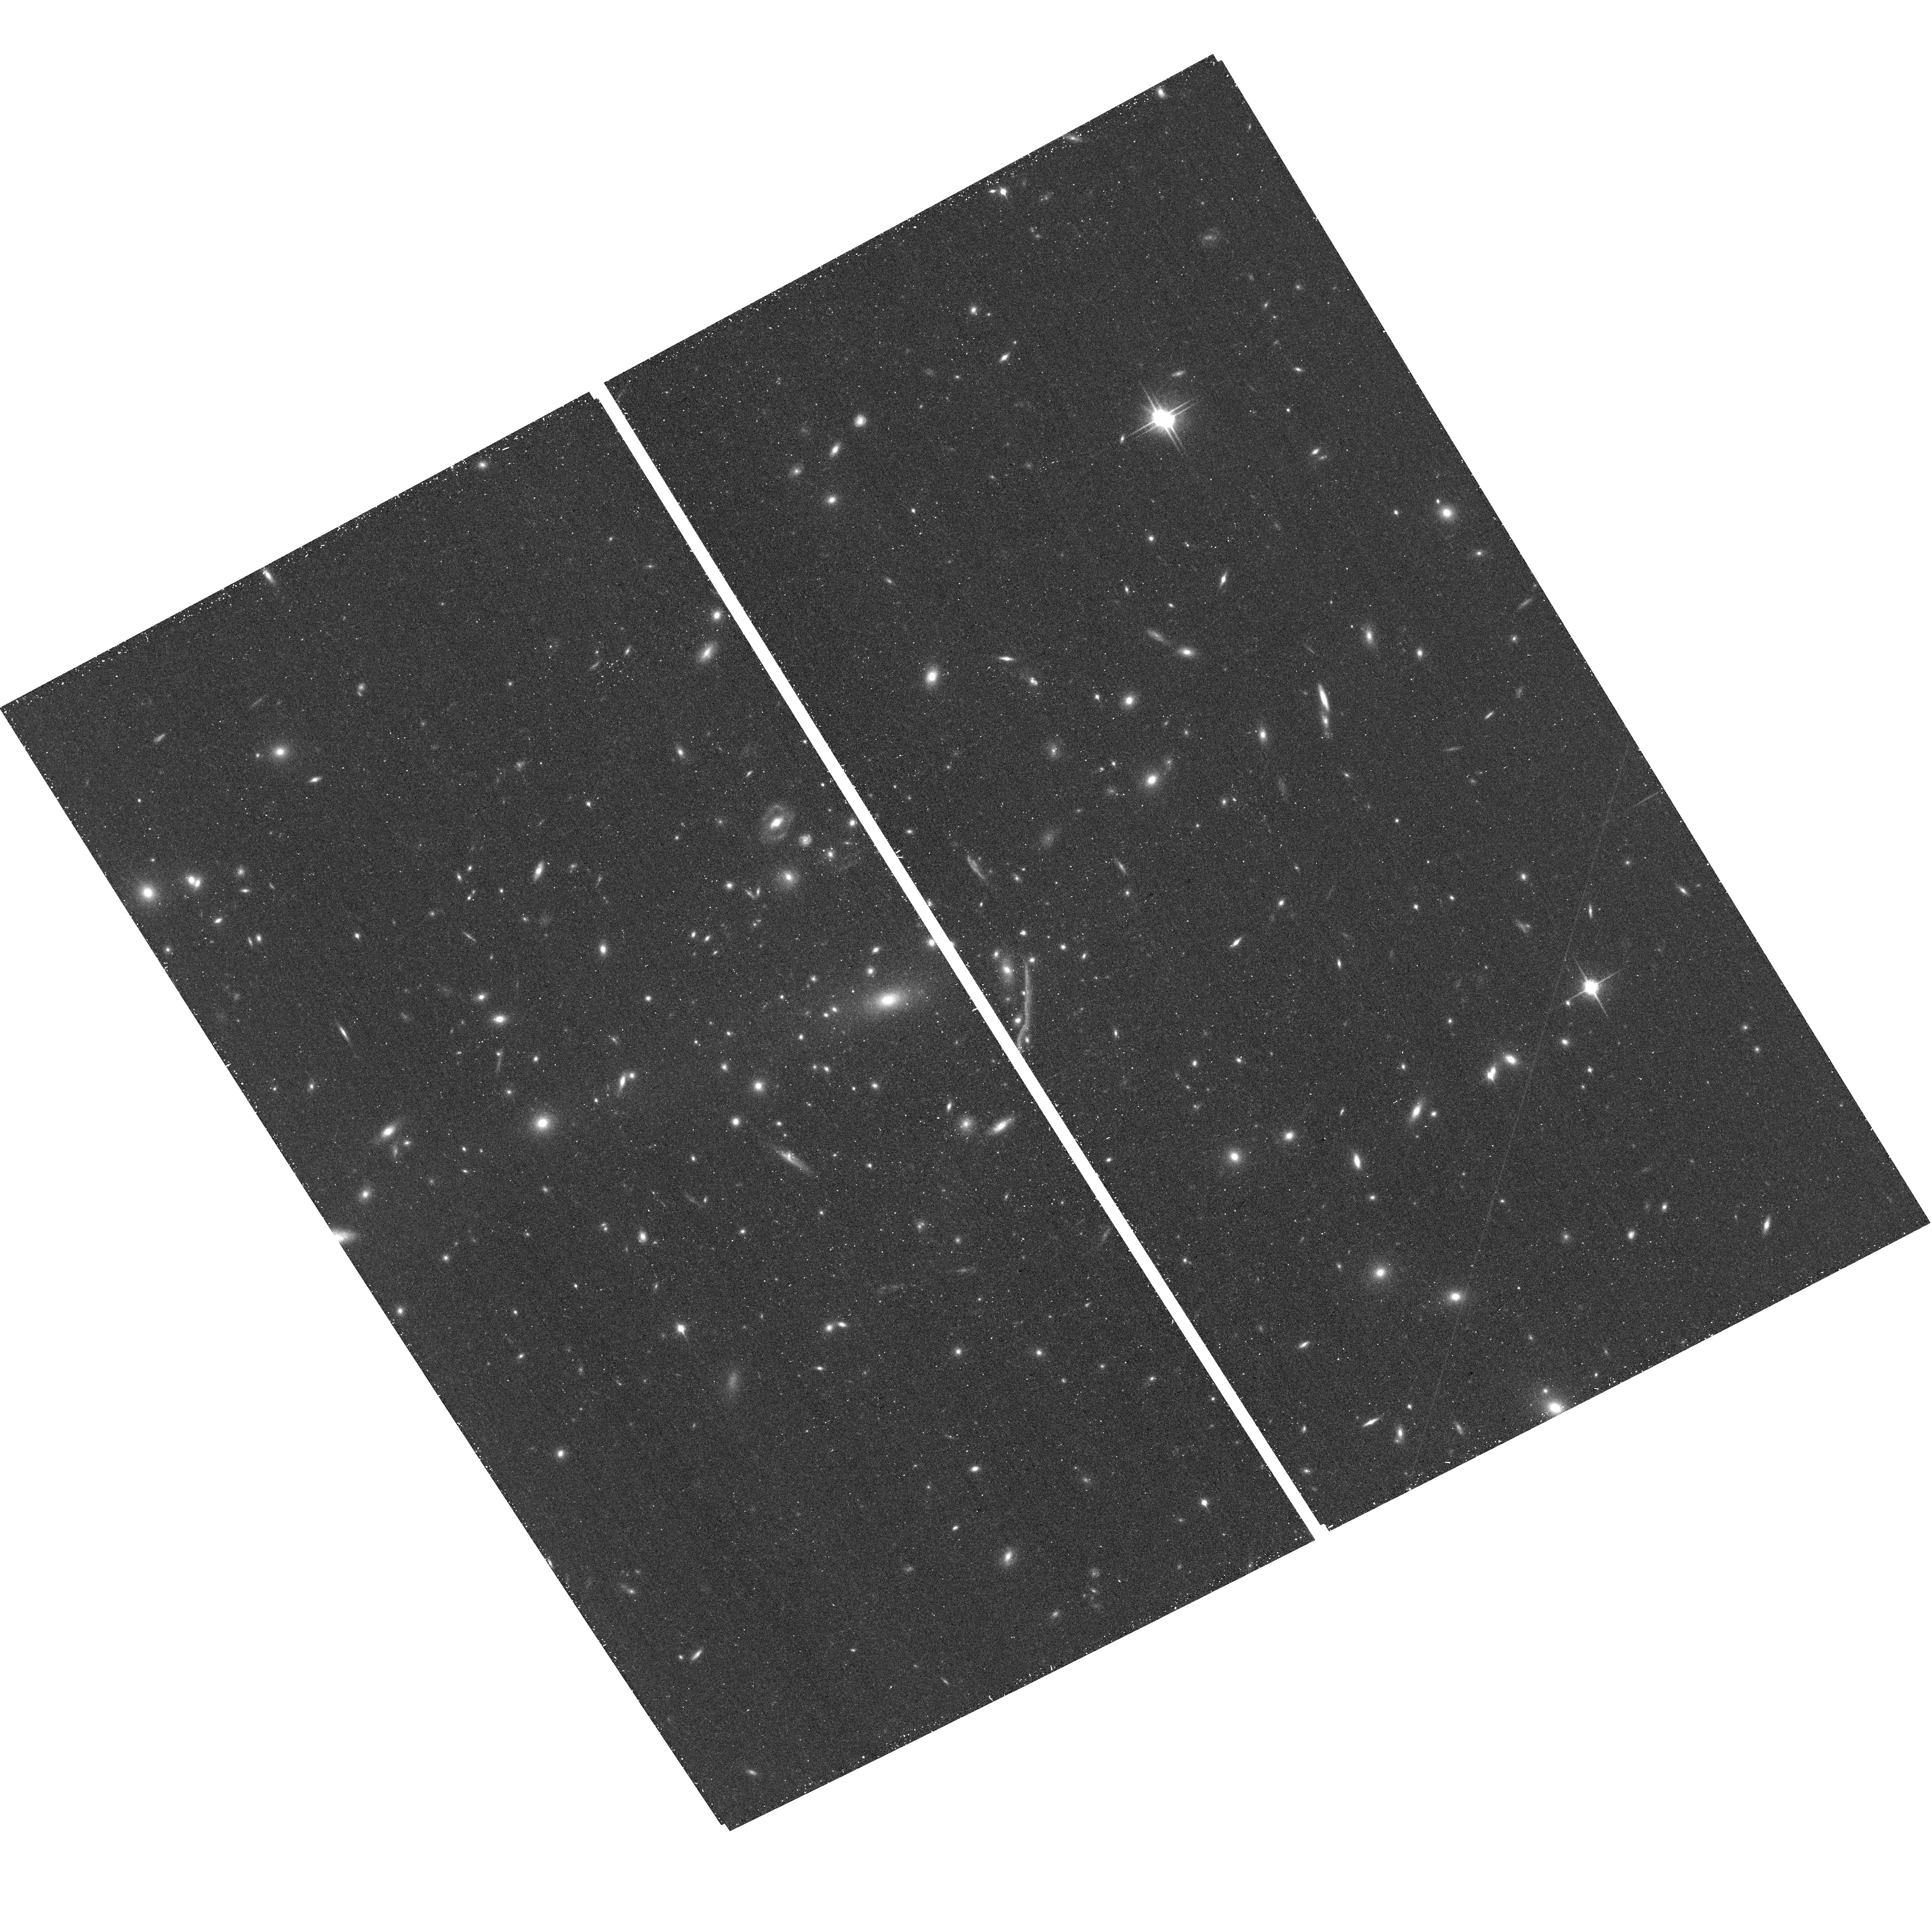
Target: MACS1206-0848. Instrument: ACS/WFC. Filter: F850LP. Exposure: 18 min. Observation ID: hst_12069_b7_acs_wfc_f850lp_jbf6b7

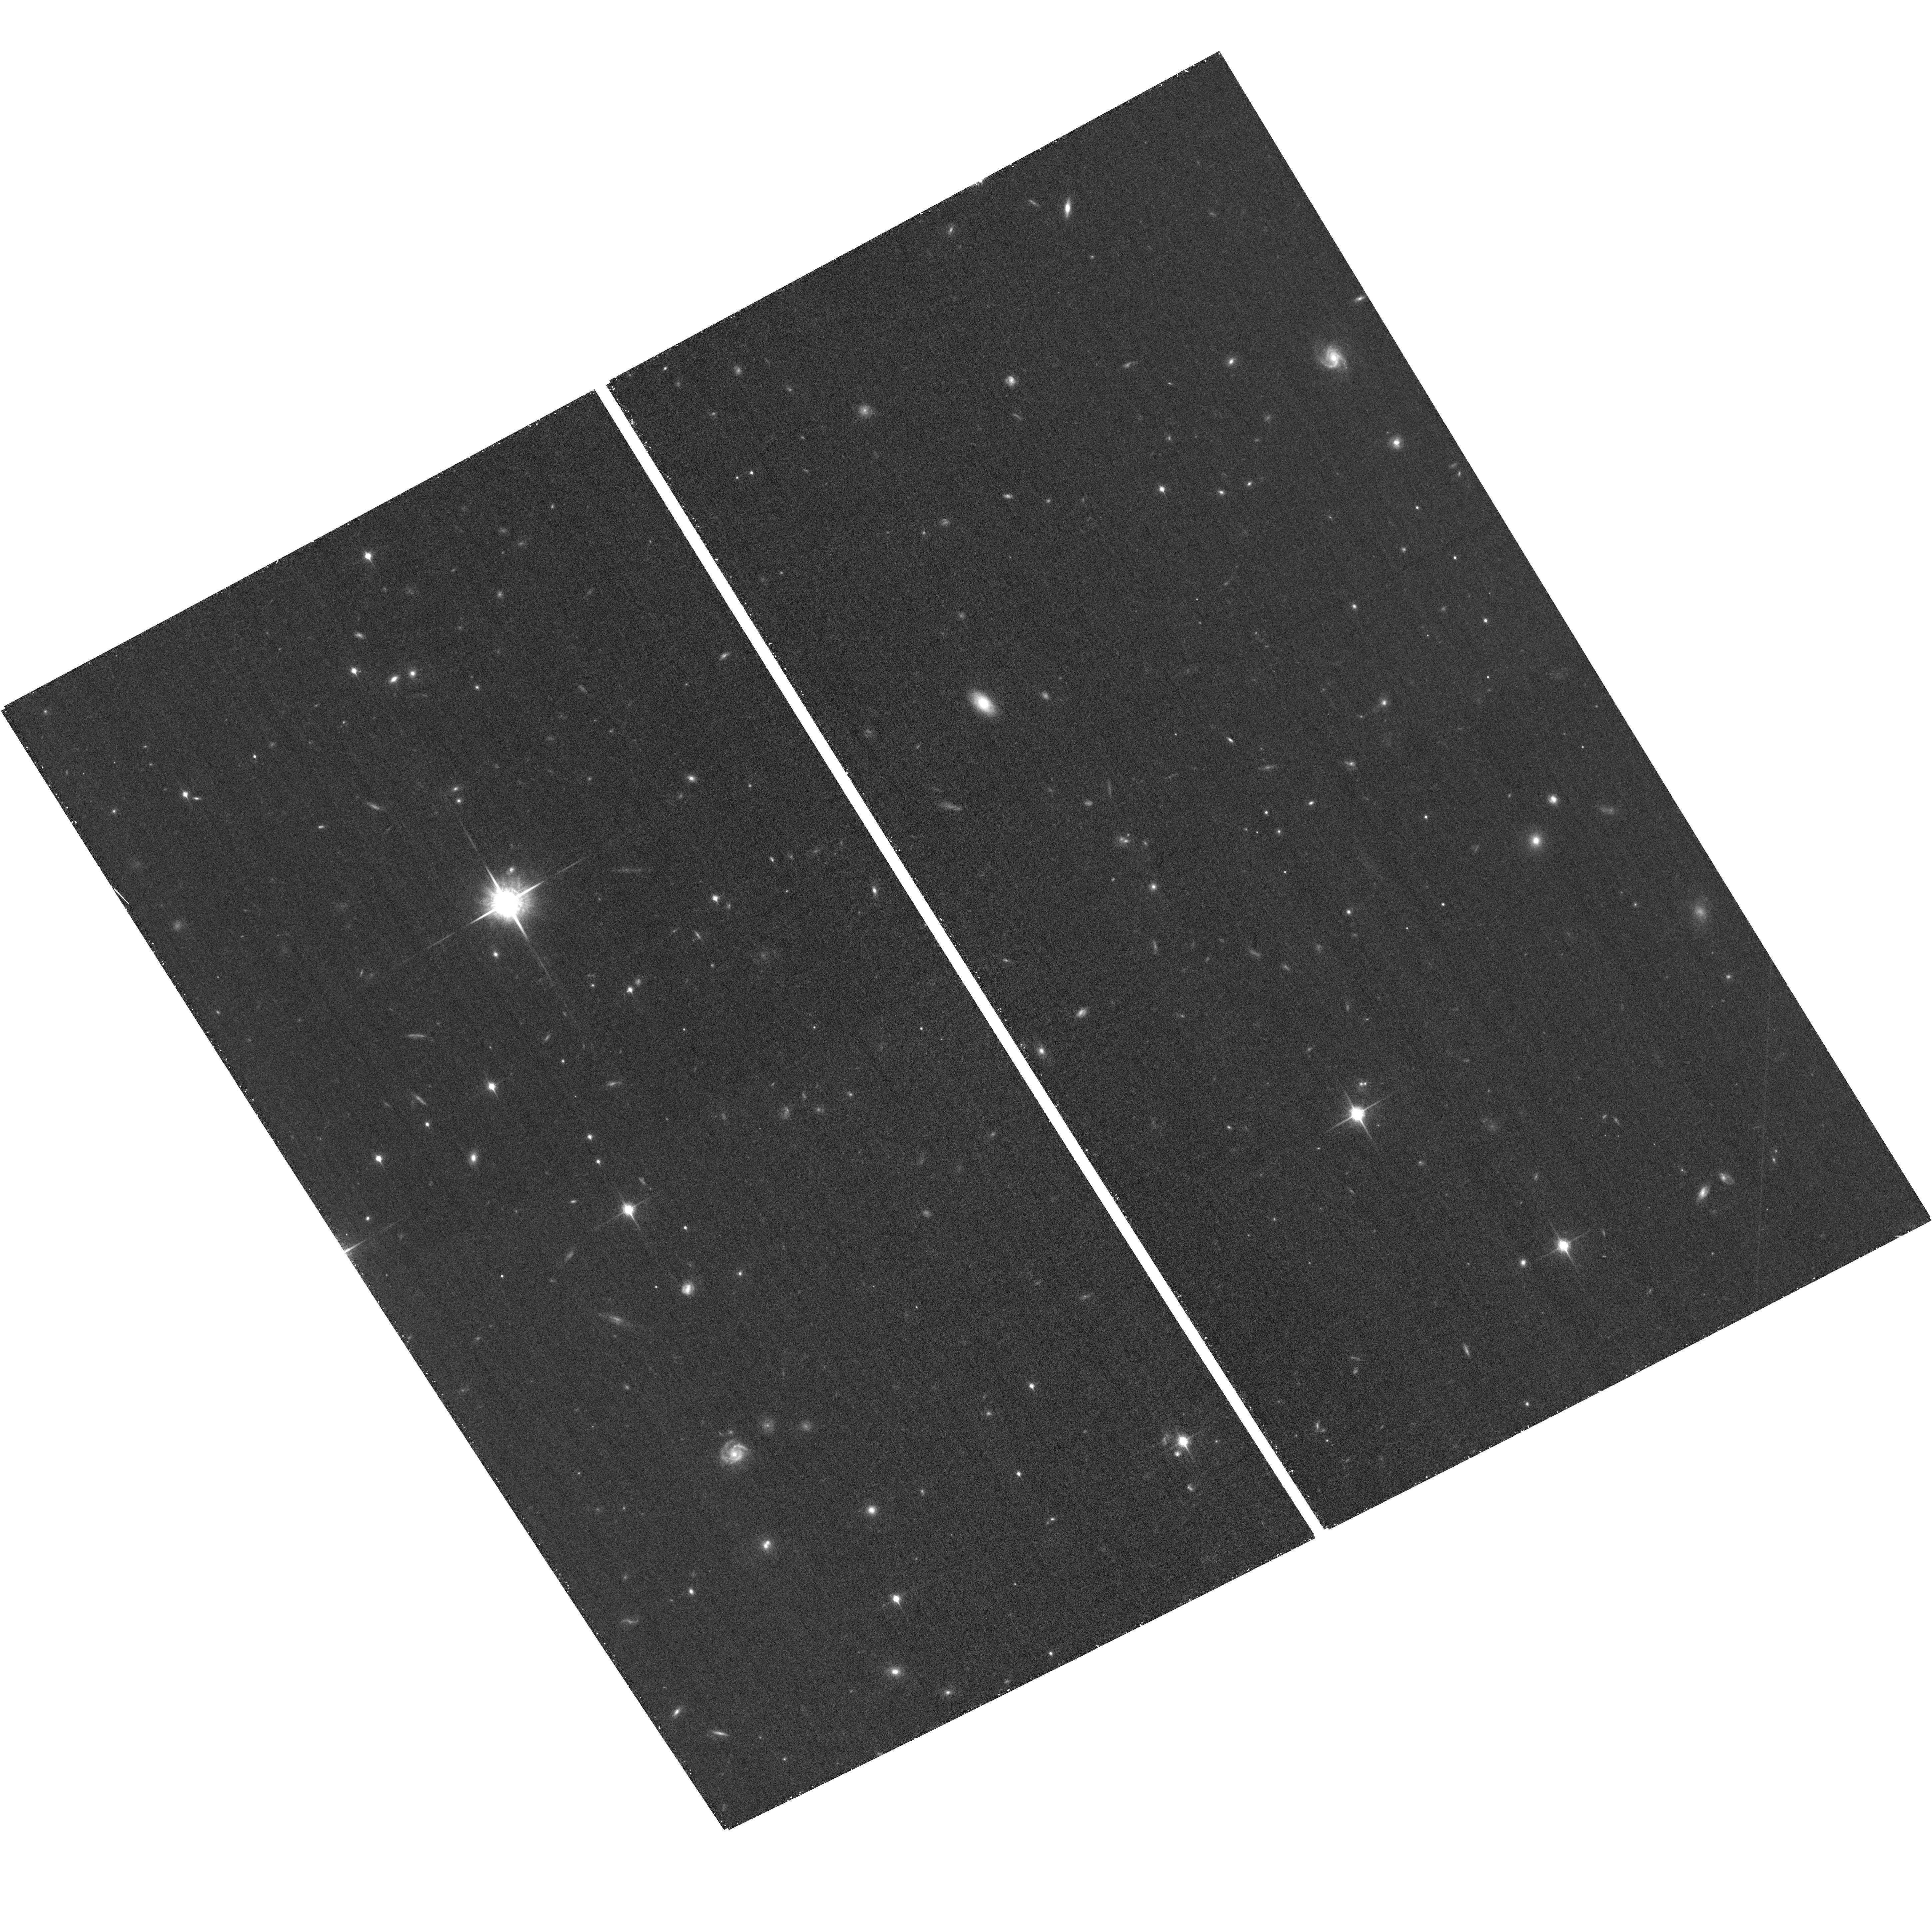
Target: MACS1206-0848-ACSPAR2. Instrument: ACS/WFC. Filter: F850LP. Exposure: 26 min. Observation ID: hst_12069_b1_acs_wfc_f850lp_jbf6b1

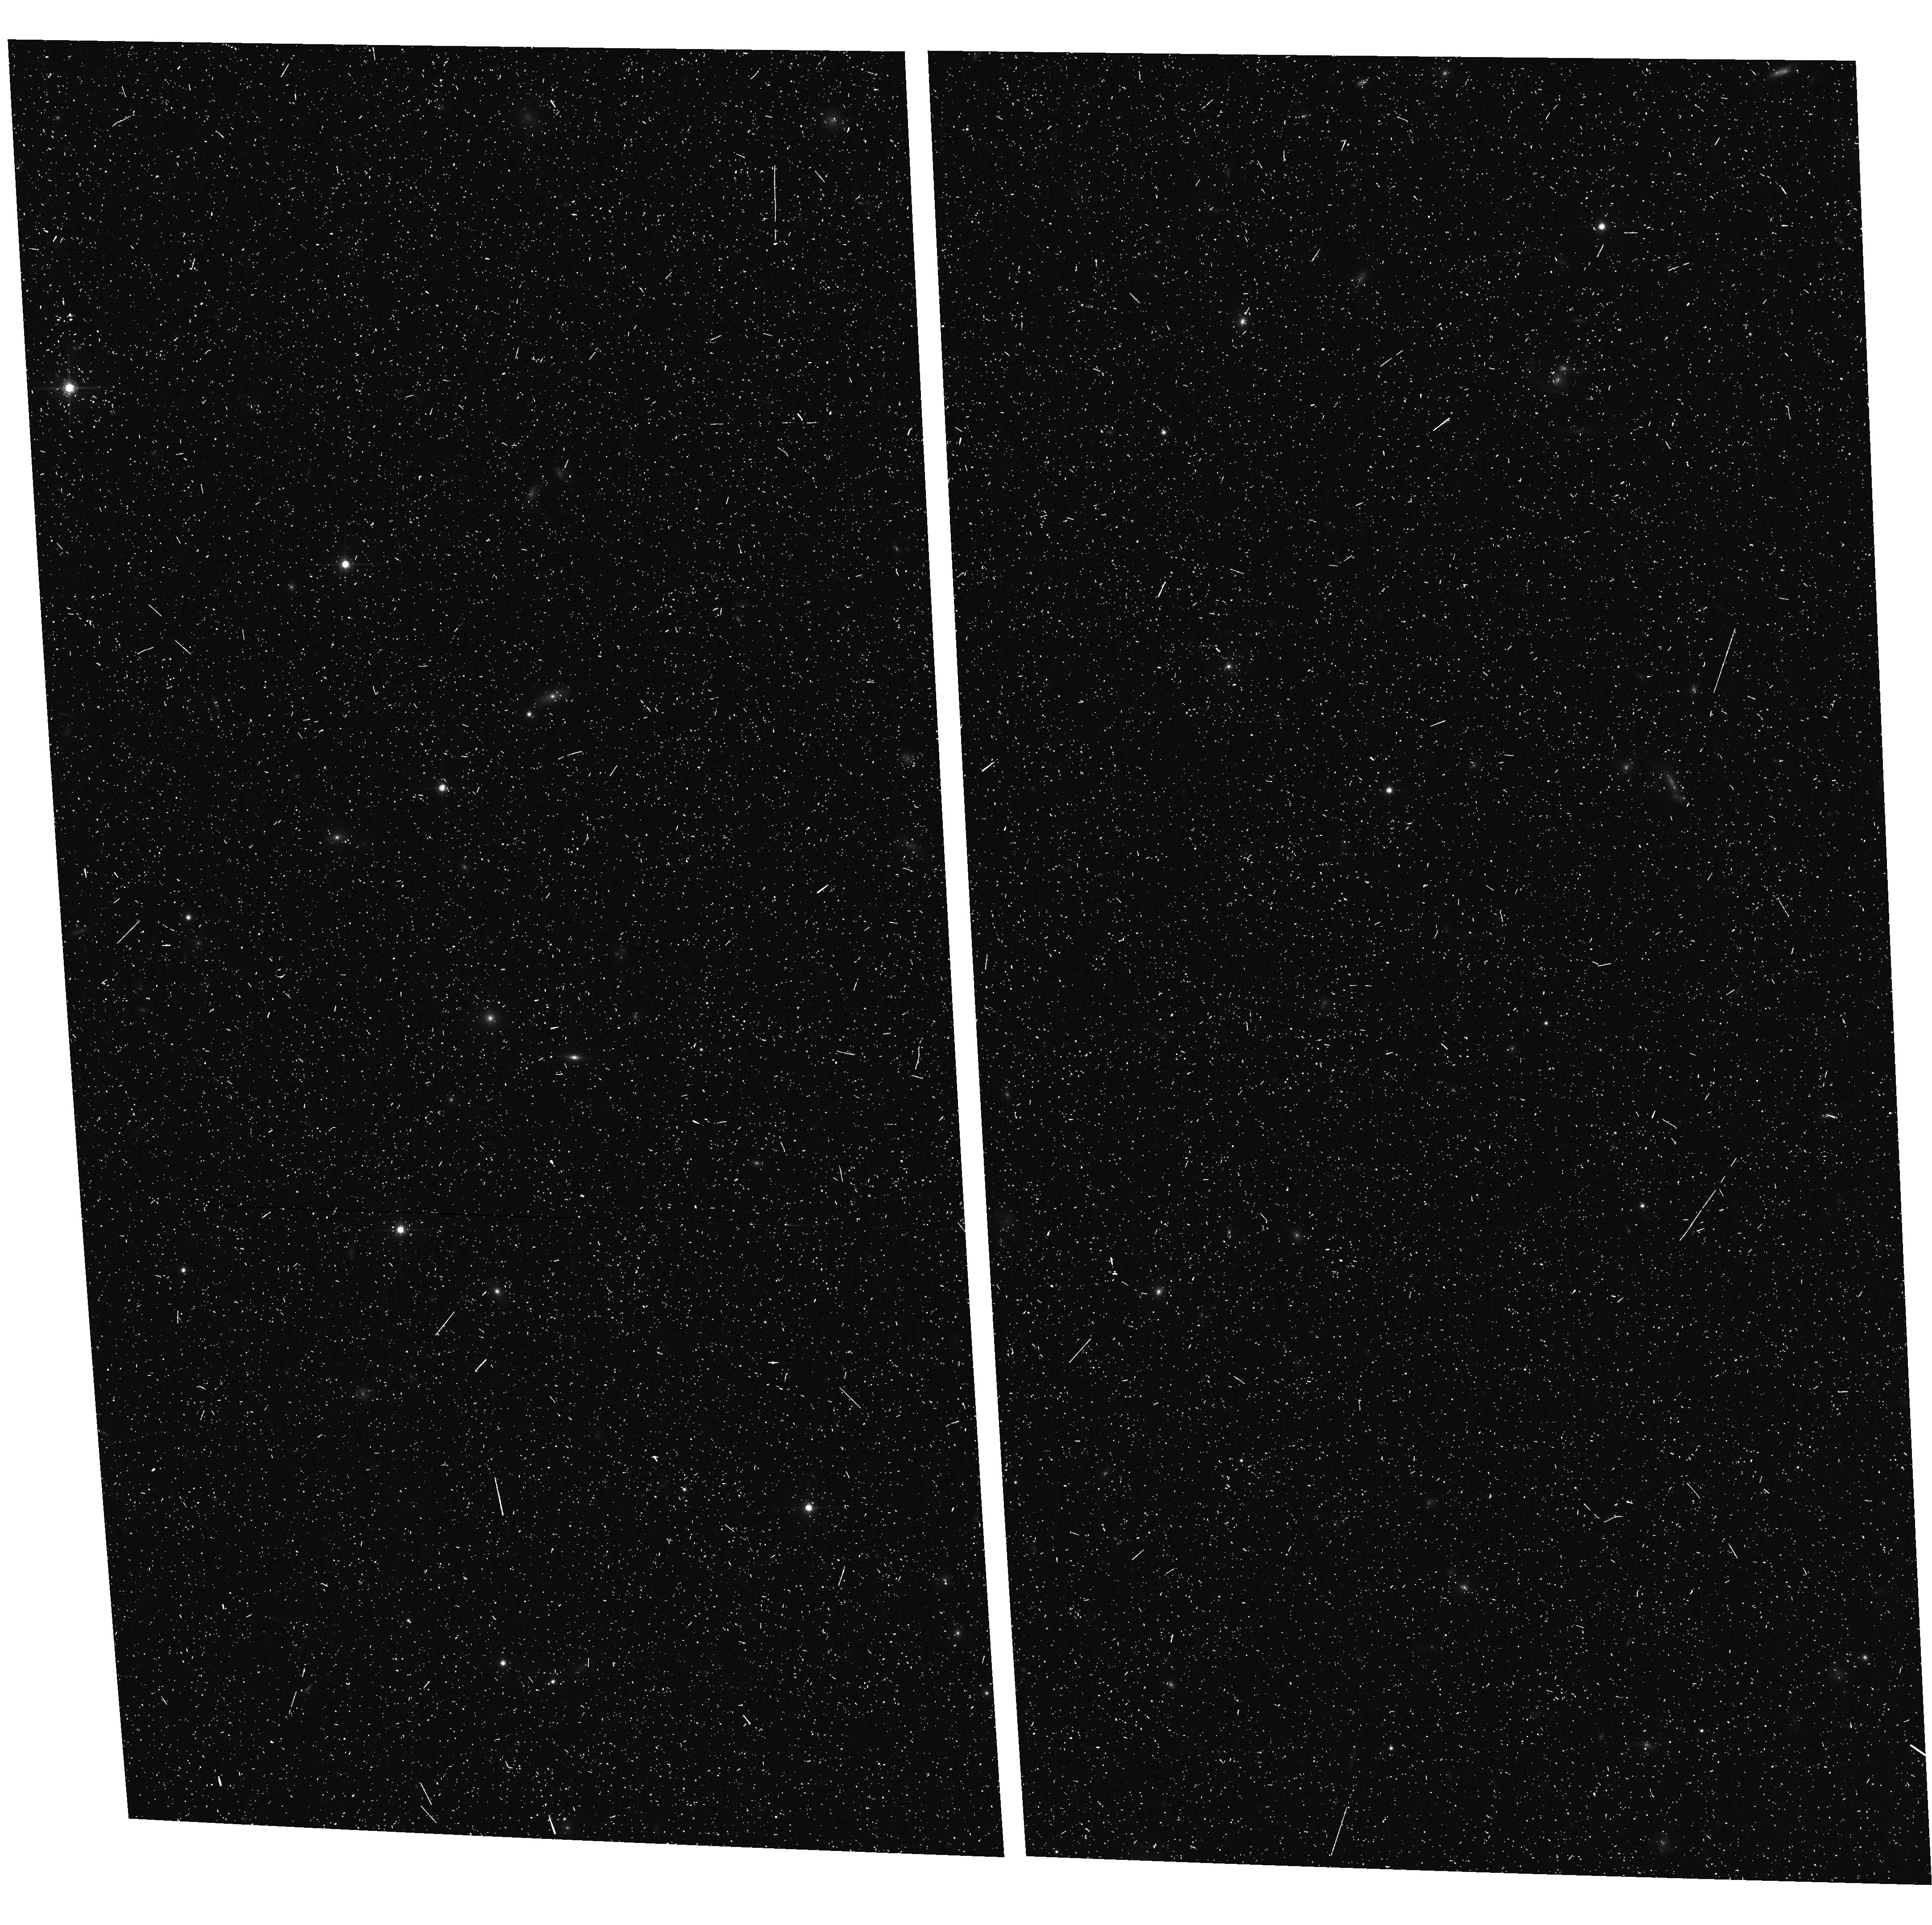
Target: MACS1206-0848-ACSPAR1. Instrument: ACS/WFC. Filter: F775W. Exposure: 8 min. Observation ID: hst_12069_a4_acs_wfc_f775w_jbf6a4

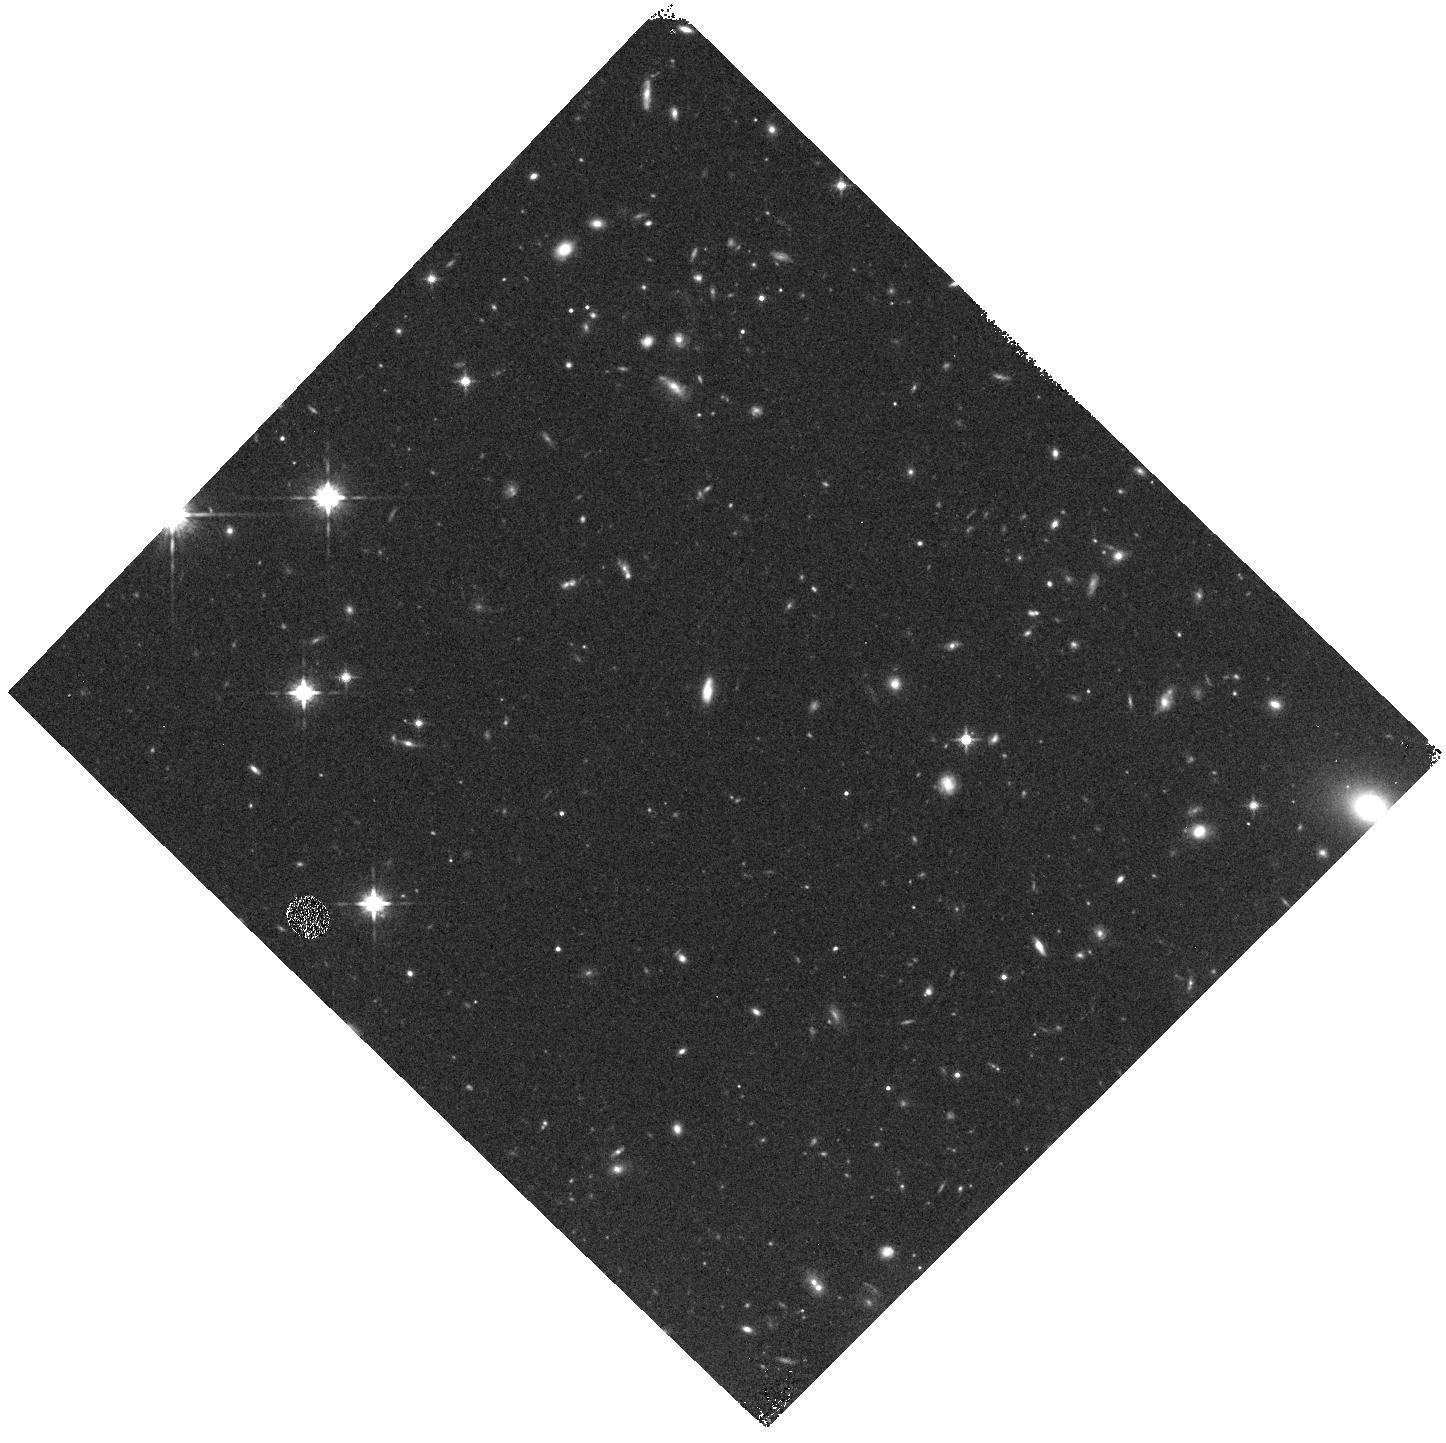
Target: MACS1206-0848-WFC3PAR1. Instrument: WFC3/IR. Filter: F125W. Exposure: 12 min. Observation ID: hst_12069_a0_wfc3_ir_f125w_ibf6a0

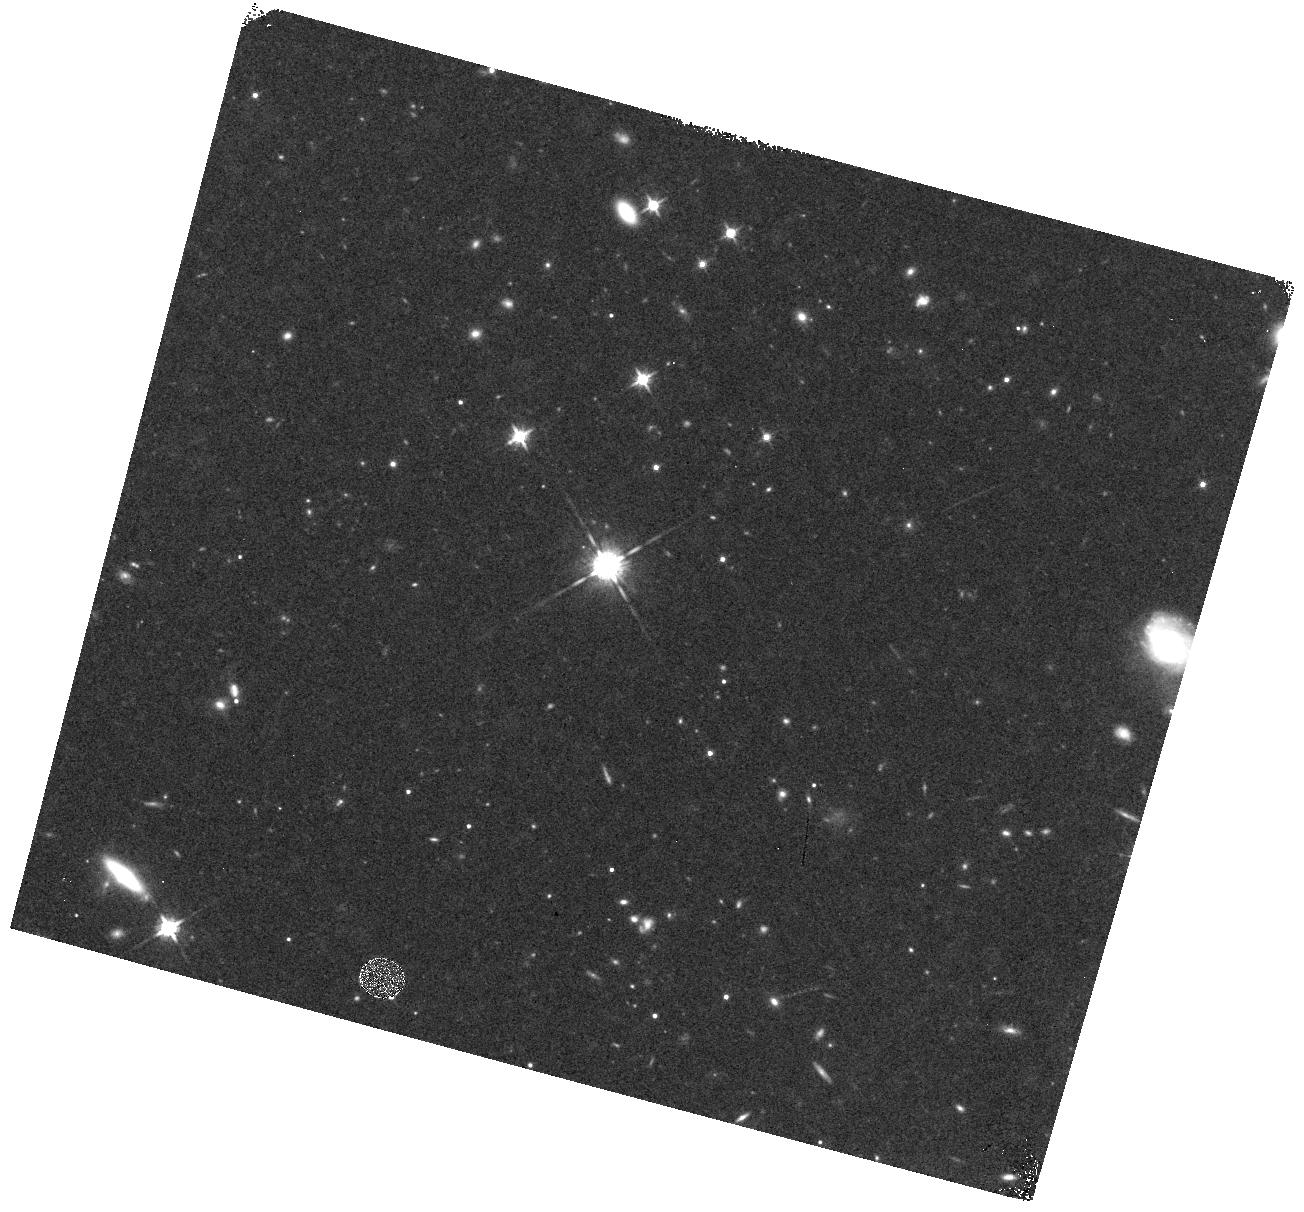
Target: MACS1206-0848-WFC3PAR2. Instrument: WFC3/IR. Filter: F125W. Exposure: 12 min. Observation ID: hst_12069_b7_wfc3_ir_f125w_ibf6b7

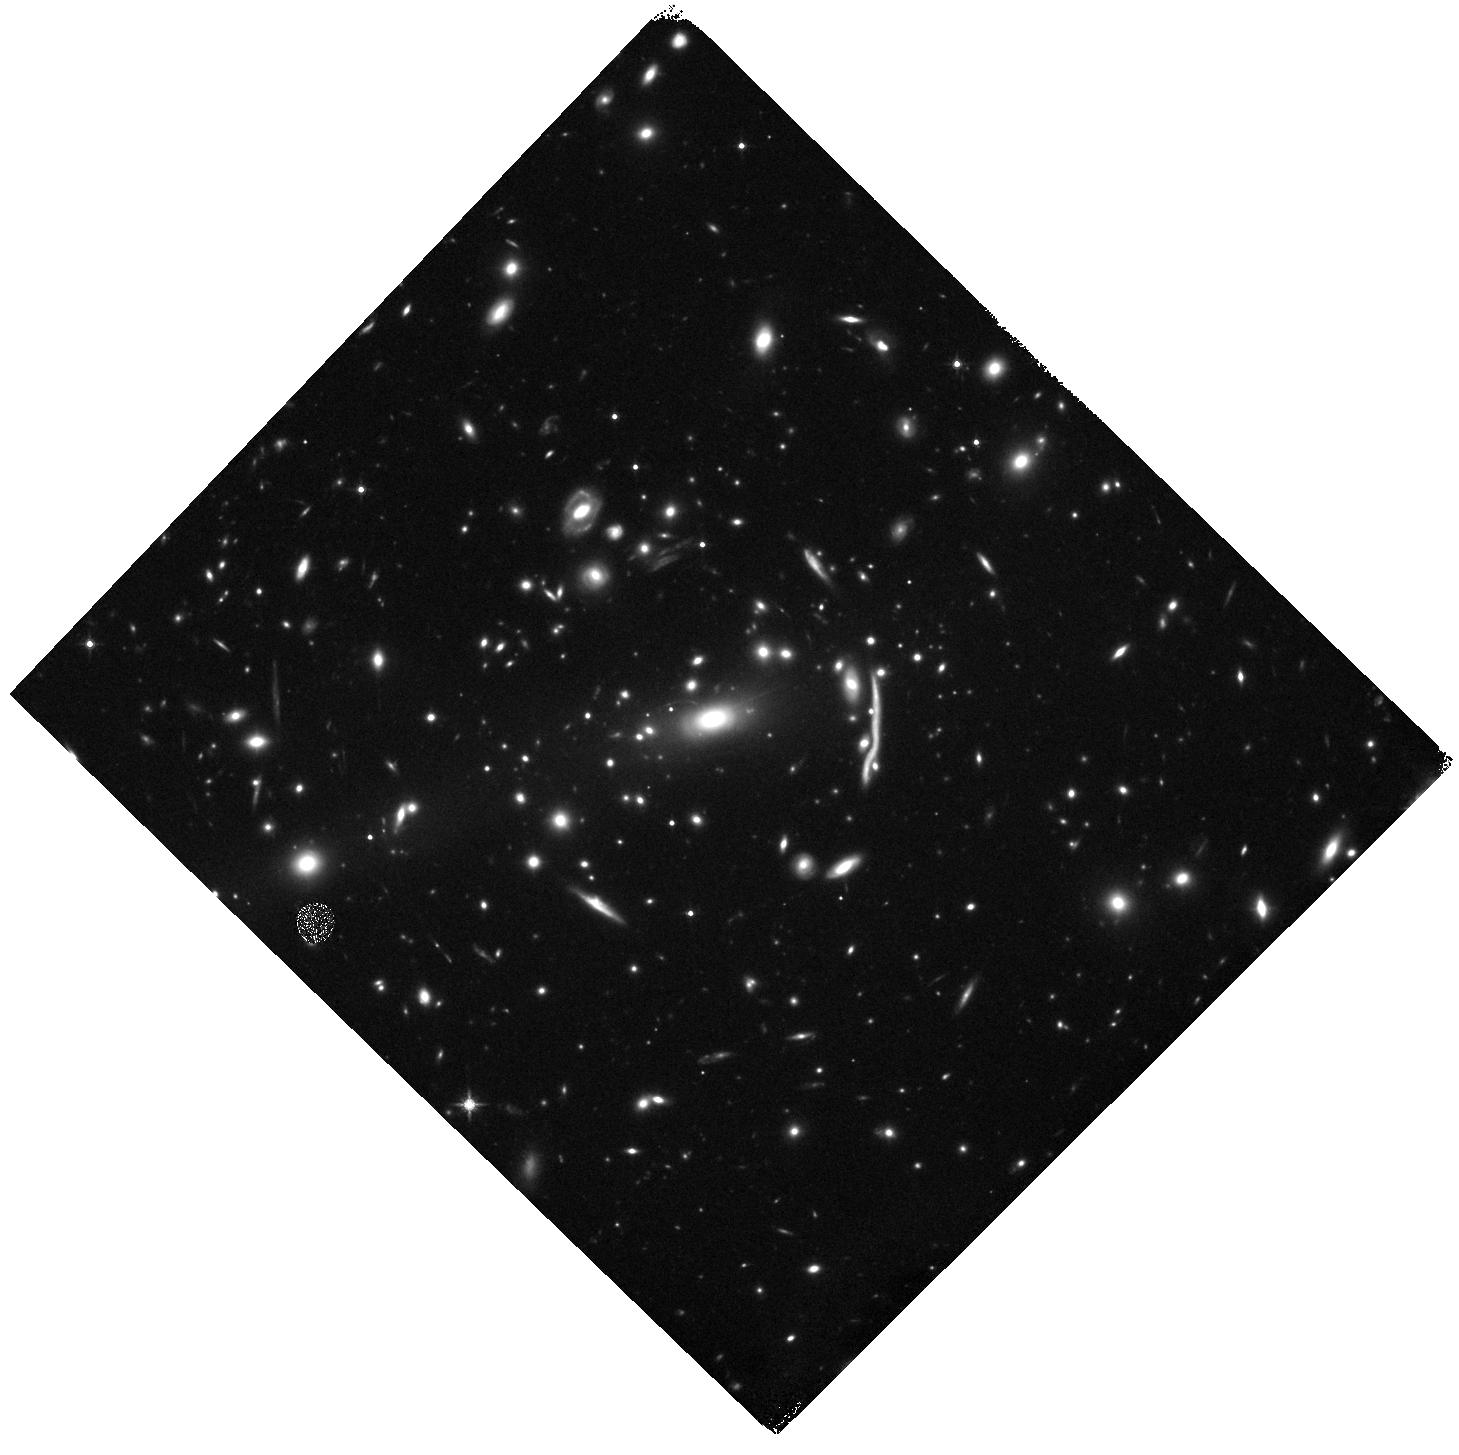
Target: MACS1206-0848. Instrument: WFC3/IR. Filter: F140W. Exposure: 17 min. Observation ID: hst_12069_a4_wfc3_ir_f140w_ibf6a4

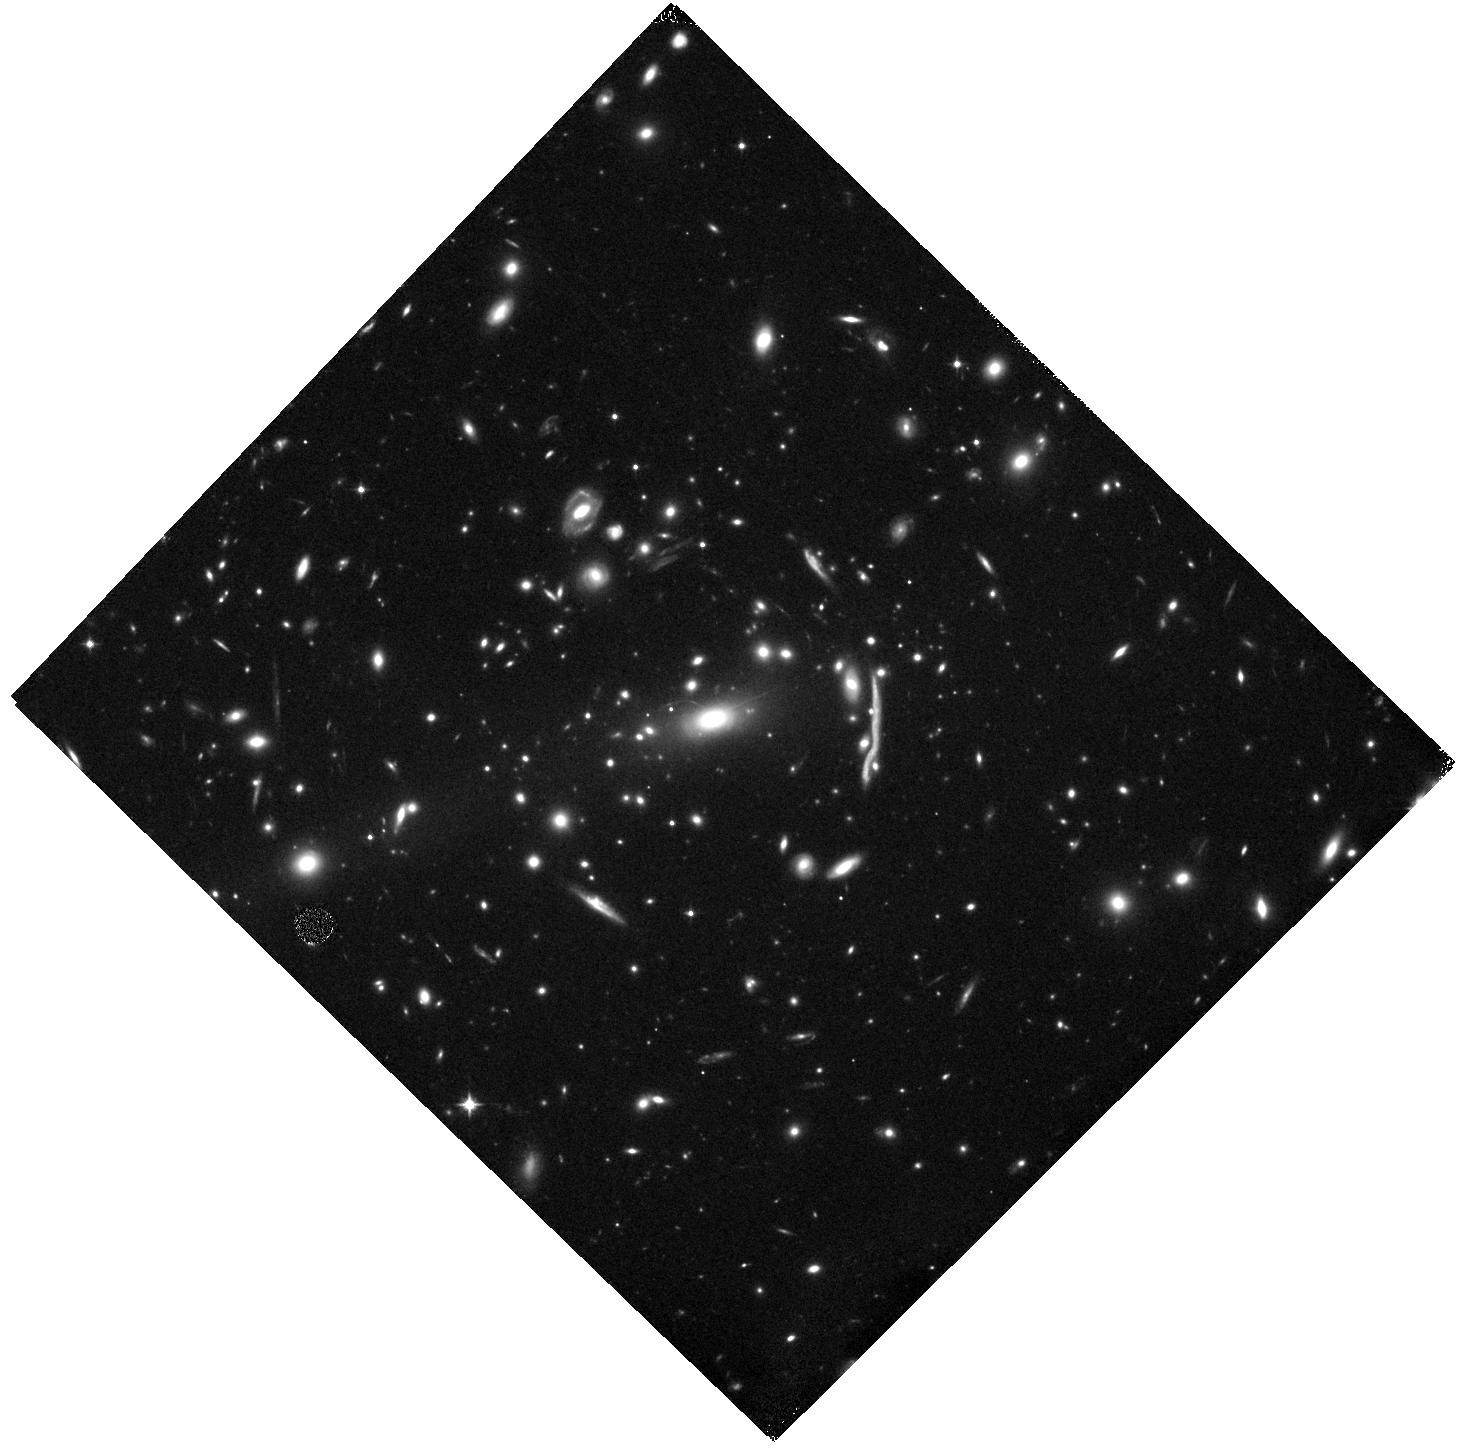
Target: MACS1206-0848. Instrument: WFC3/IR. Filter: F105W. Exposure: 25 min. Observation ID: hst_12069_a4_wfc3_ir_f105w_ibf6a4

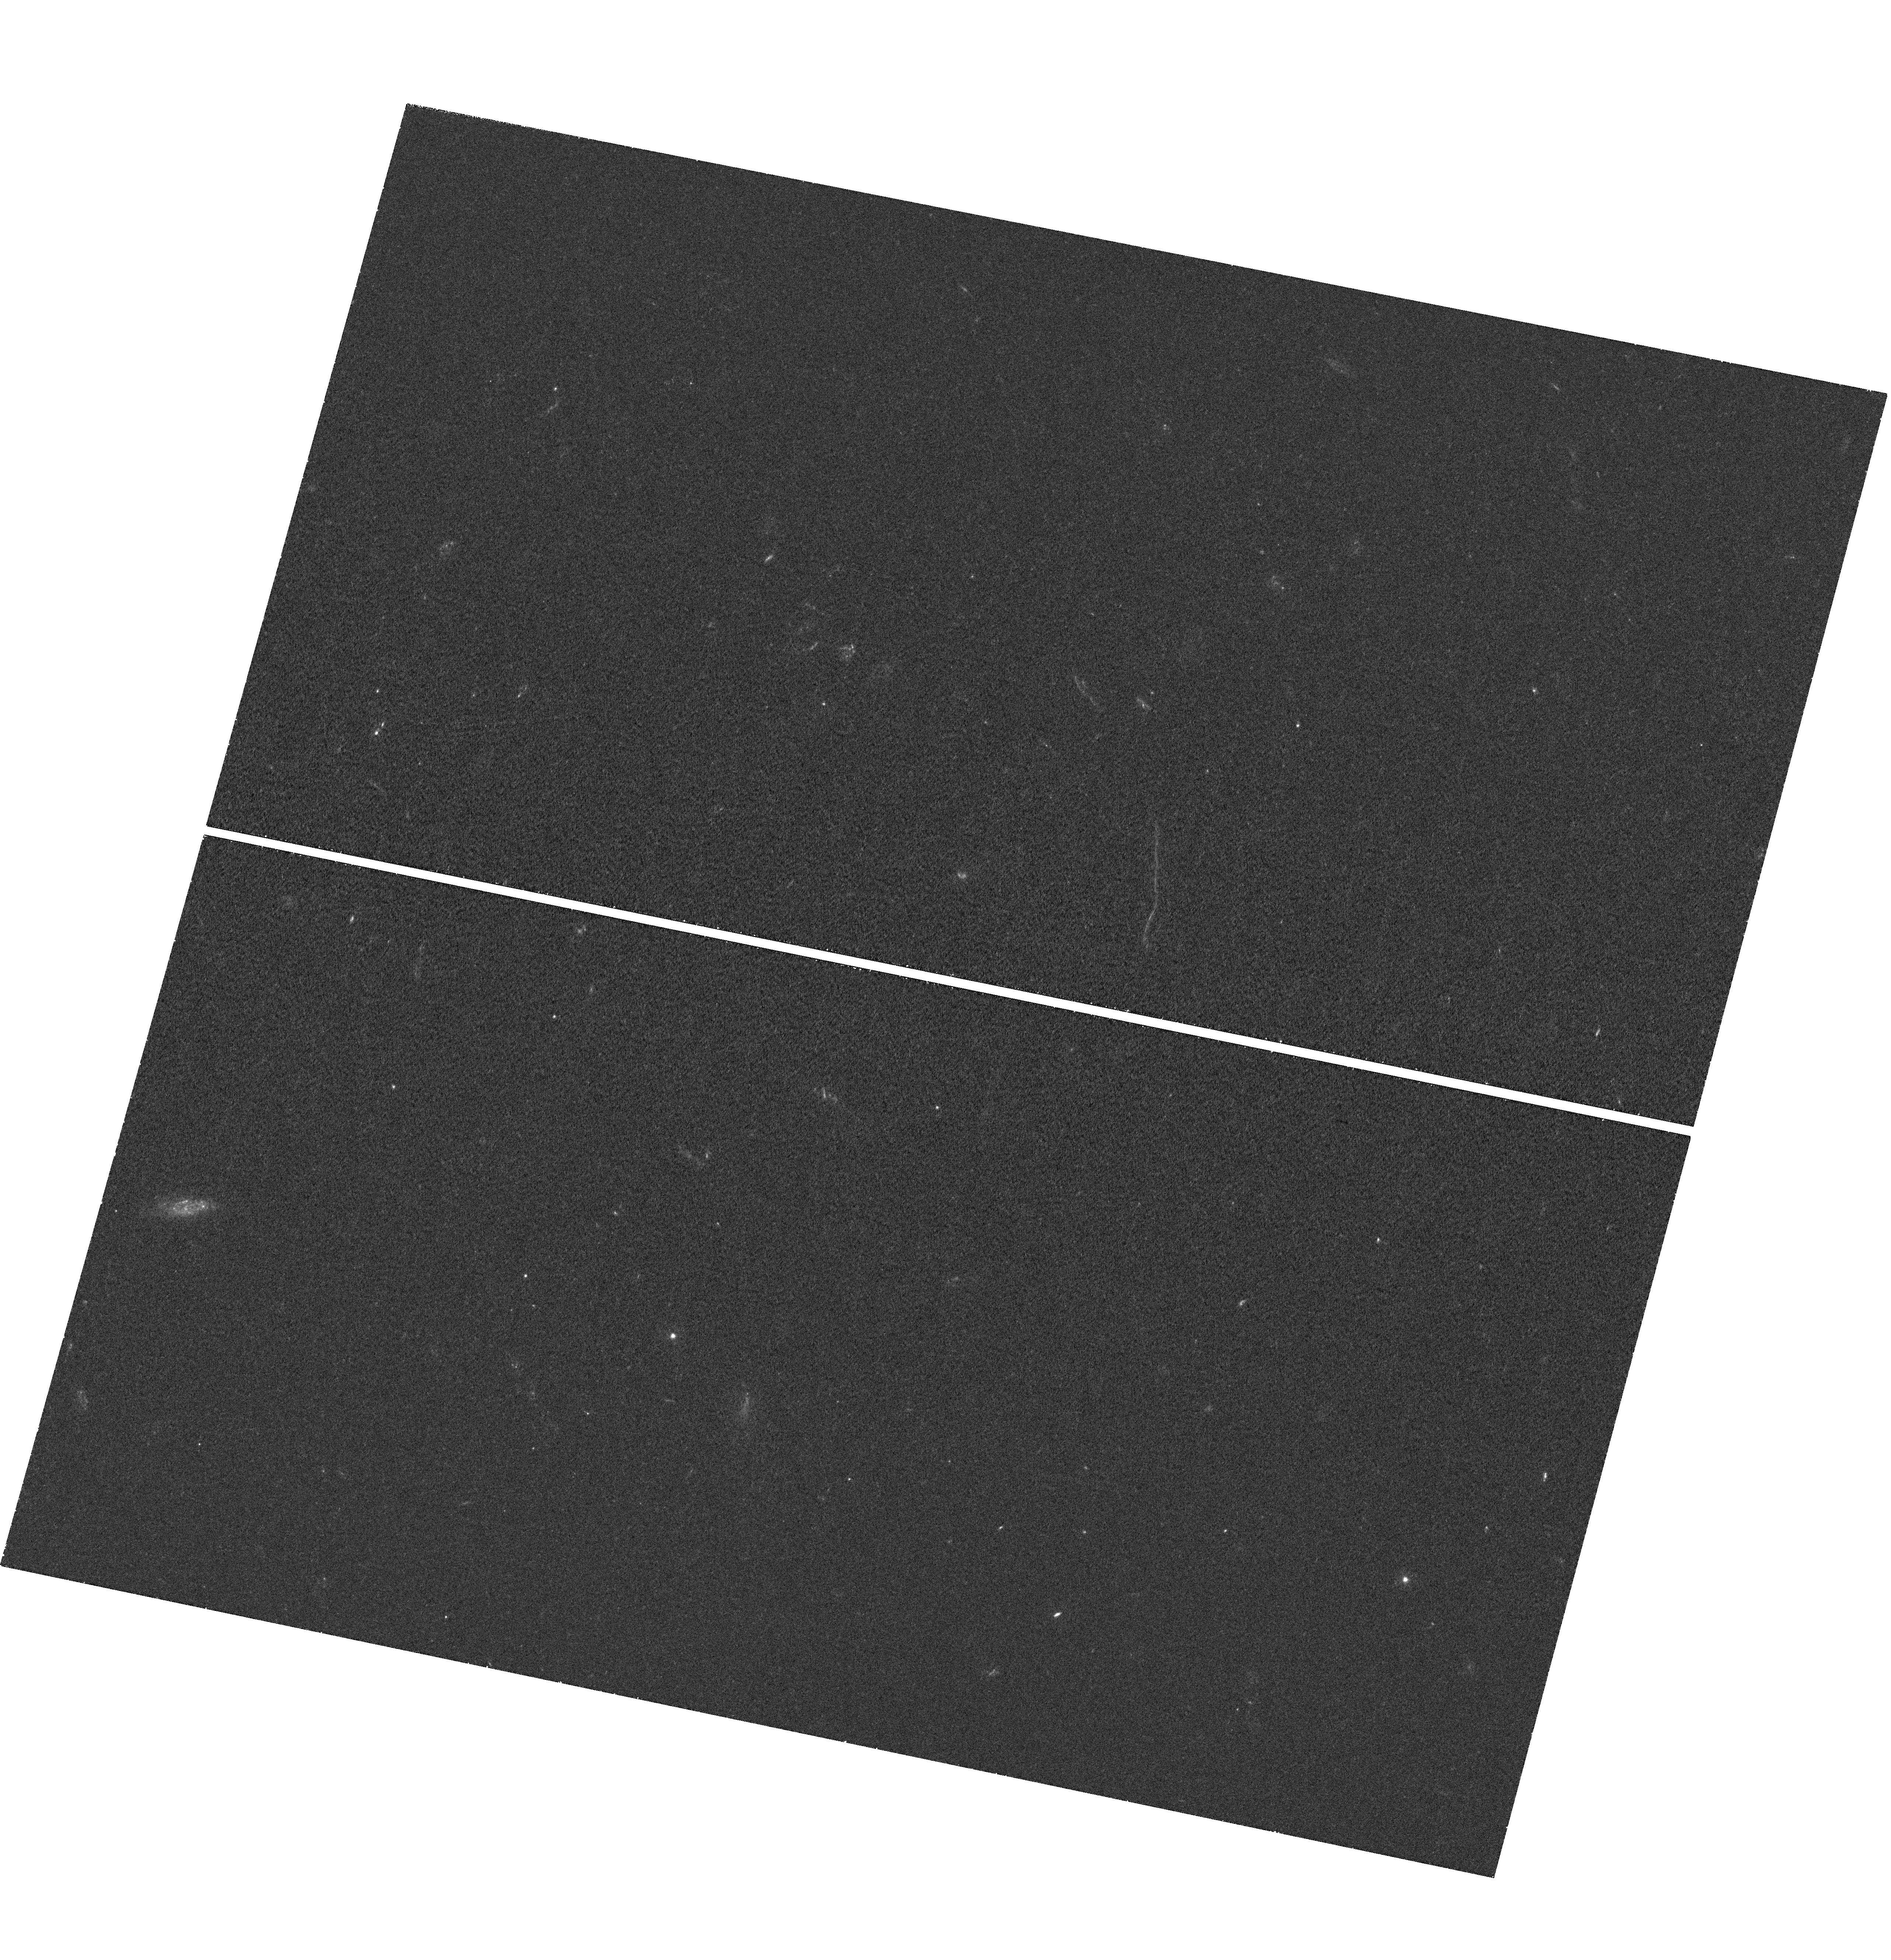
Target: MACS1206-0848. Instrument: WFC3/UVIS. Filter: F336W. Exposure: 41 min. Observation ID: hst_12069_b6_wfc3_uvis_f336w_ibf6b6

Through a Lens, Darkly - New Constraints on the Fundamental Components of the Cosmos (PI: Postman, Marc)

As the most massive objects in the universe, galaxy clusters represent important signposts in our story of structure evolution, and are the ultimate telescopic lenses, placing gravitationally lensed galaxies from the earliest epochs in comfortable reach for careful study. We take full advantage of the refurbished ACS and WFC3 cameras to deliver deep 14-filter images of 25 carefully chosen clusters. These will enable us to address timely and substantive questions about dark matter, dark energy, and galaxy evolution well beyond z=7. These X-ray clusters are chosen to be free of lensing bias and to span a wide range of redshift and mass. By combining strong and weak lensing, we will obtain the definitive mass profile of relaxed clusters to confront the distinctive prediction of the standard LambdaCDM model. Detailed maps of internal structure will be enabled by ~1, 000 new multiply-imaged lensed sources to AB=26, all with precise (2% x (1+z)) photometric redshift measurements, thanks to WFC3's UV and IR coverage. A supernovae search in parallel (with low magnification uncertainties) will extend the Hubble diagram of SN1a to z>1.5, testing the constancy of dark energy with time and probing progenitor evolution. Our homogeneous panchromatic deep imaging of this cluster sample will constitute a vast legacy archive for studies of the formation and evolution of structure.